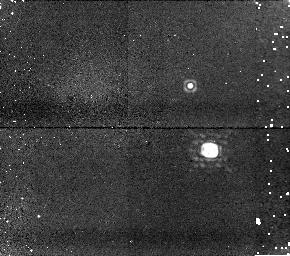
Target: TWOMASSJ08503593+1057156. Instrument: NICMOS/NIC1. Filter: F170M. Exposure: 12 min. Observation ID: n8qm01030

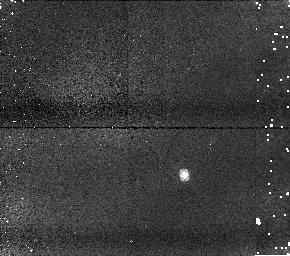
Target: TWOMASSJ17281150+3948593. Instrument: NICMOS/NIC1. Filter: F110M. Exposure: 5 min. Observation ID: n8qm02050

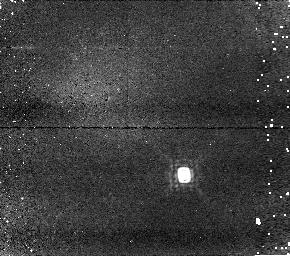
Target: TWOMASSJ17281150+3948593. Instrument: NICMOS/NIC1. Filter: F145M. Exposure: 14 min. Observation ID: n8qm02040

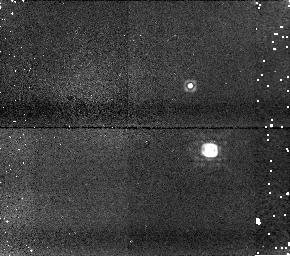
Target: TWOMASSJ08503593+1057156. Instrument: NICMOS/NIC1. Filter: F160W. Exposure: 5 min. Observation ID: n8qm01020

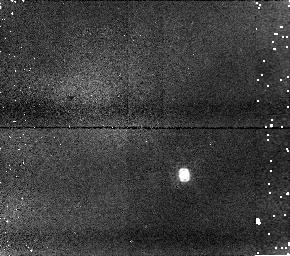
Target: TWOMASSJ17281150+3948593. Instrument: NICMOS/NIC1. Filter: F110W. Exposure: 4 min. Observation ID: n8qm02010

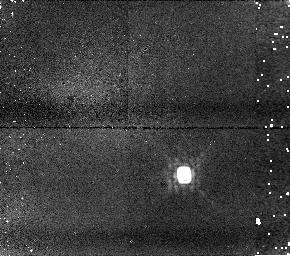
Target: TWOMASSJ17281150+3948593. Instrument: NICMOS/NIC1. Filter: F160W. Exposure: 5 min. Observation ID: n8qm02020

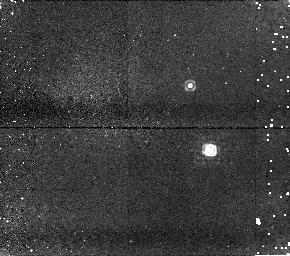
Target: TWOMASSJ08503593+1057156. Instrument: NICMOS/NIC1. Filter: F145M. Exposure: 14 min. Observation ID: n8qm01040

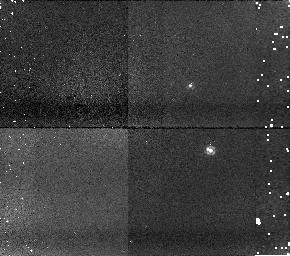
Target: TWOMASSJ08503593+1057156. Instrument: NICMOS/NIC1. Filter: F110M. Exposure: 4 min. Observation ID: n8qm01050

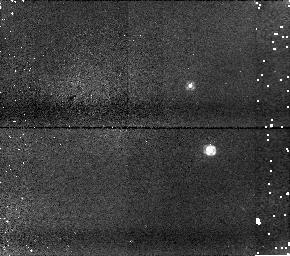
Target: TWOMASSJ08503593+1057156. Instrument: NICMOS/NIC1. Filter: F110W. Exposure: 4 min. Observation ID: n8qm01010

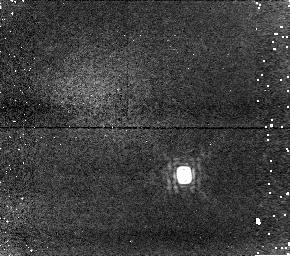
Target: TWOMASSJ17281150+3948593. Instrument: NICMOS/NIC1. Filter: F170M. Exposure: 12 min. Observation ID: n8qm02030

NICMOS Observations of Cool Brown Dwarf Doubles (PI: Gizis, John Evangelos)

We propose to use NICMOS to observe two brown dwarf systems discovered using HST/WFPC2 imaging. Each of the two late-L dwarf primaries has a secondary that is much fainter. Based on the limited optical photometry available, the secondaries lie at the L/T Dwarf transition, and may lie anywhere in the range from L9 (cooler than any known L dwarf) or early-T. NICMOS photometry will be used to characterize the spectral energy distribution and search for methane absorption.